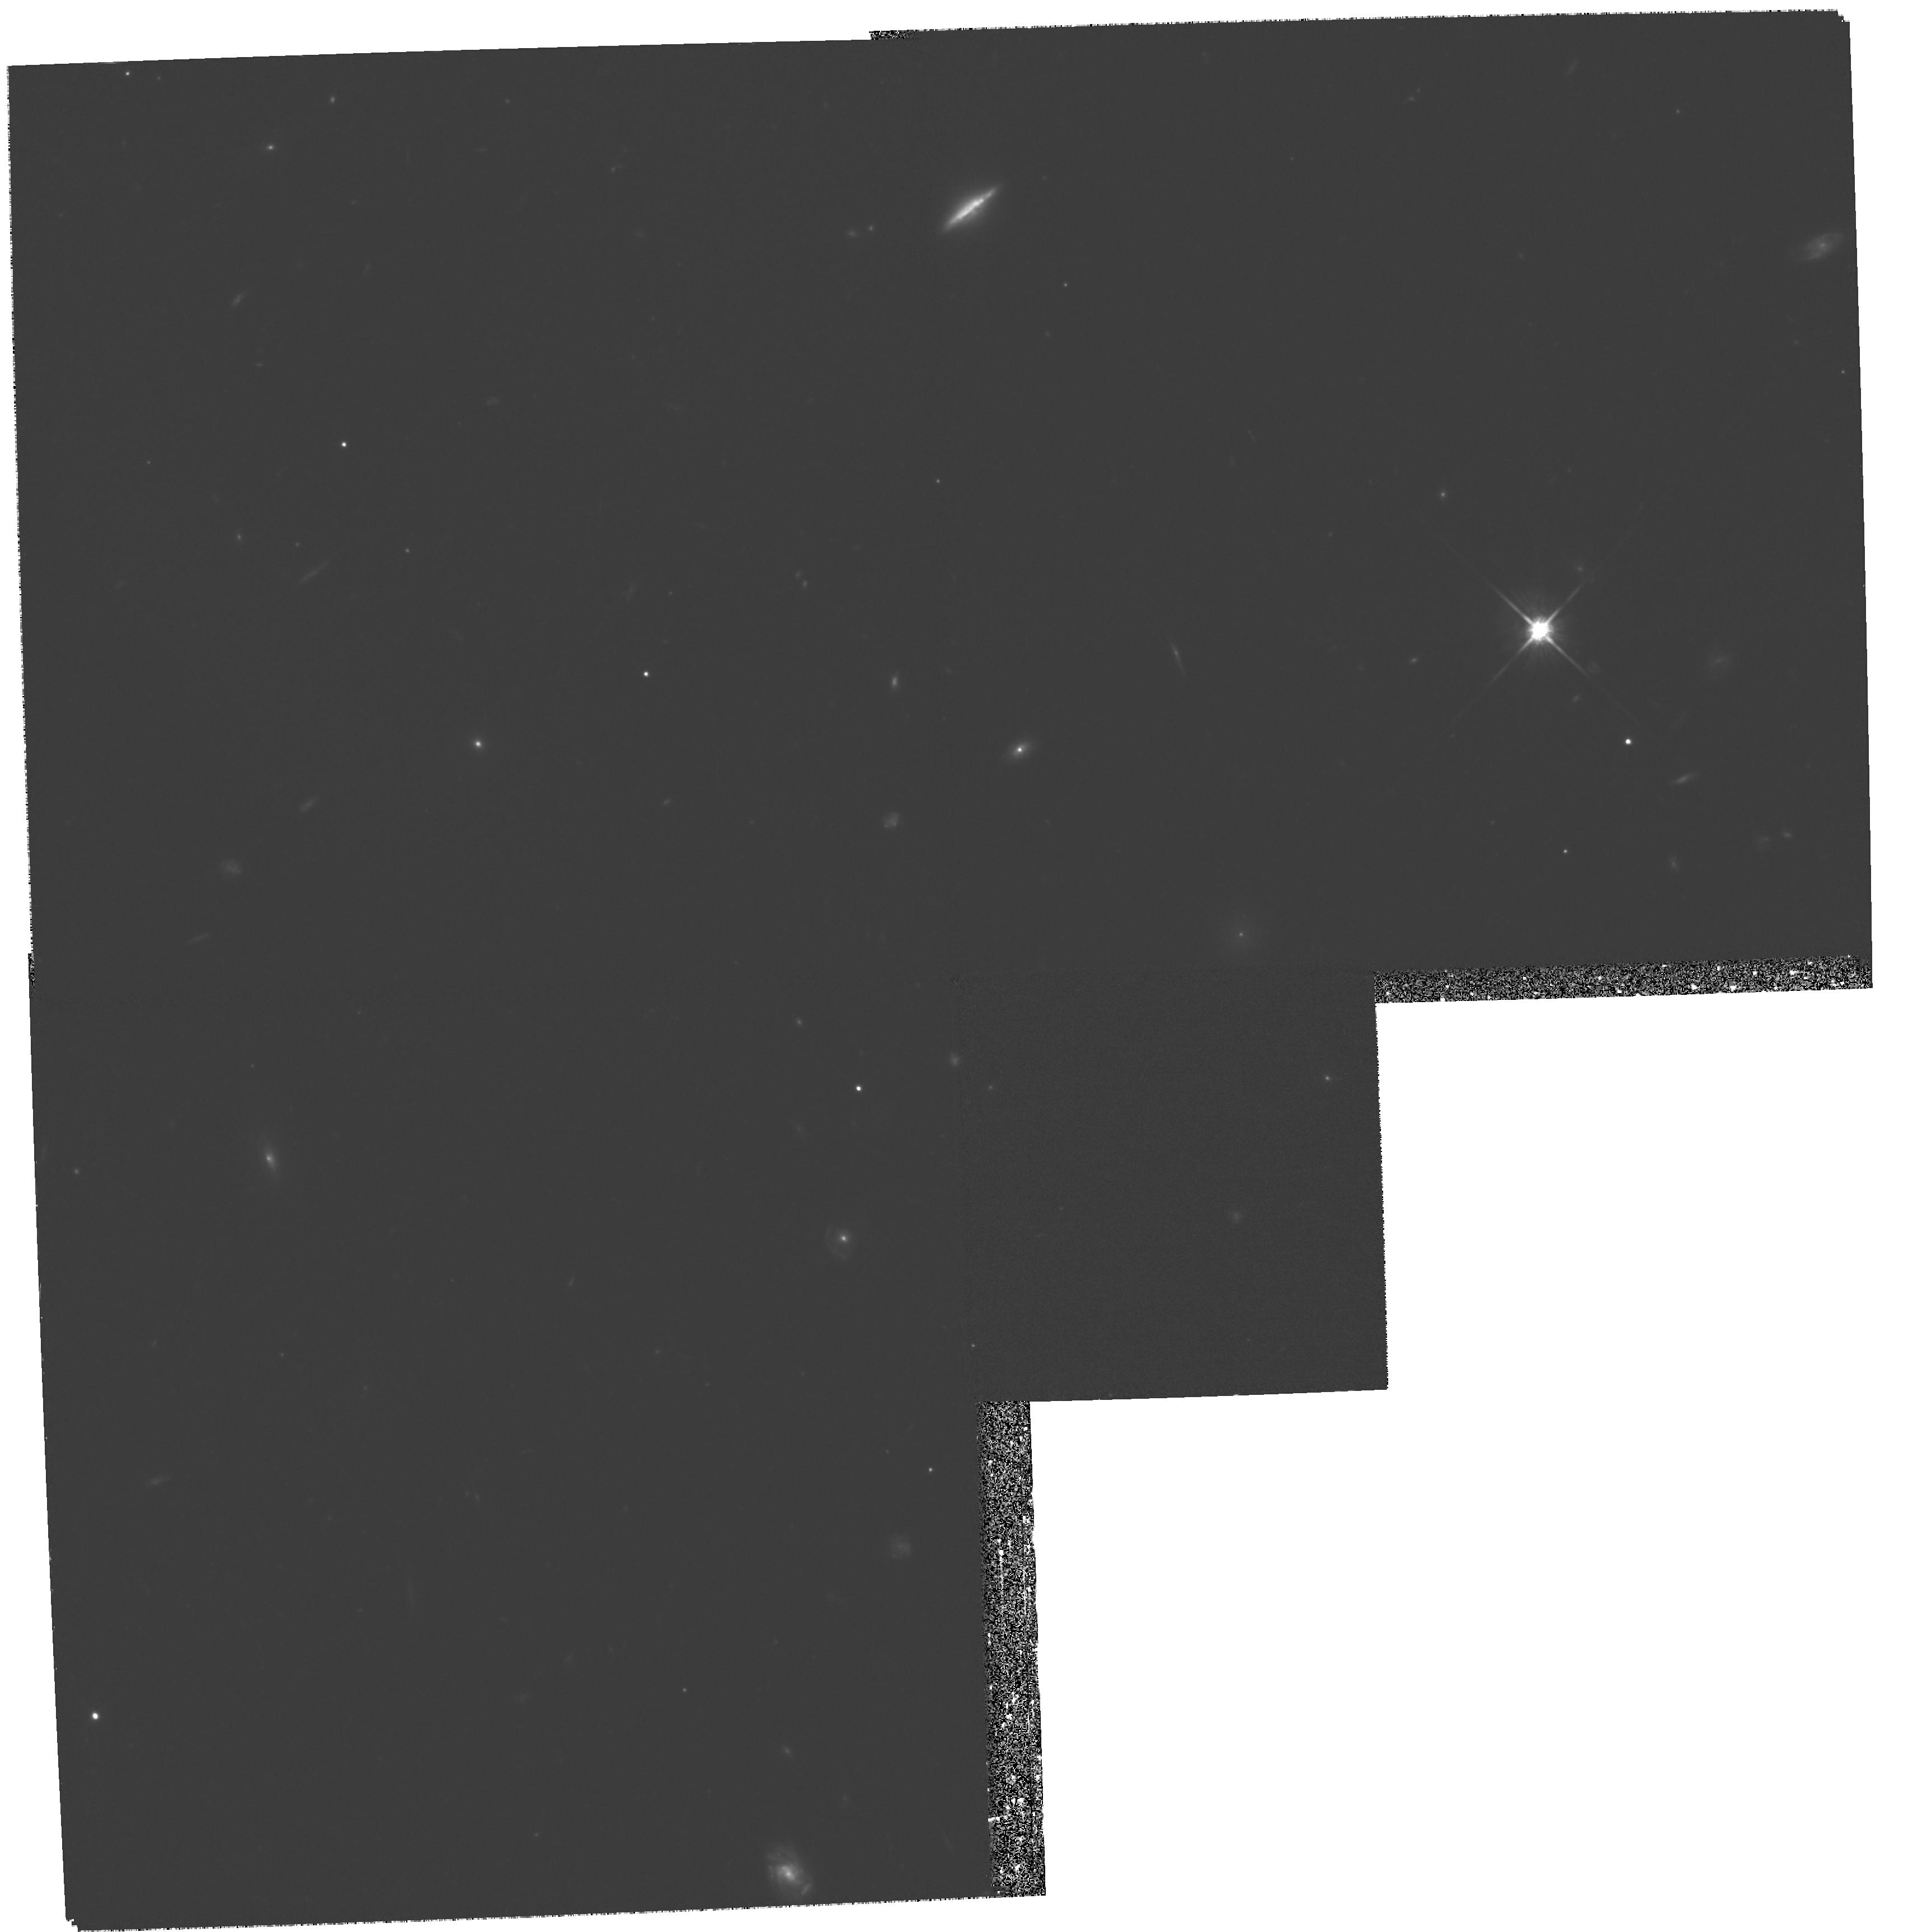
Target: COMA-DEBRIS-3
Instrument: WFPC2/PC
Filter: F814W
Exposure: 1.3 h
Observation ID: hst_8208_02_wfpc2_pc_f814w_u5cw02

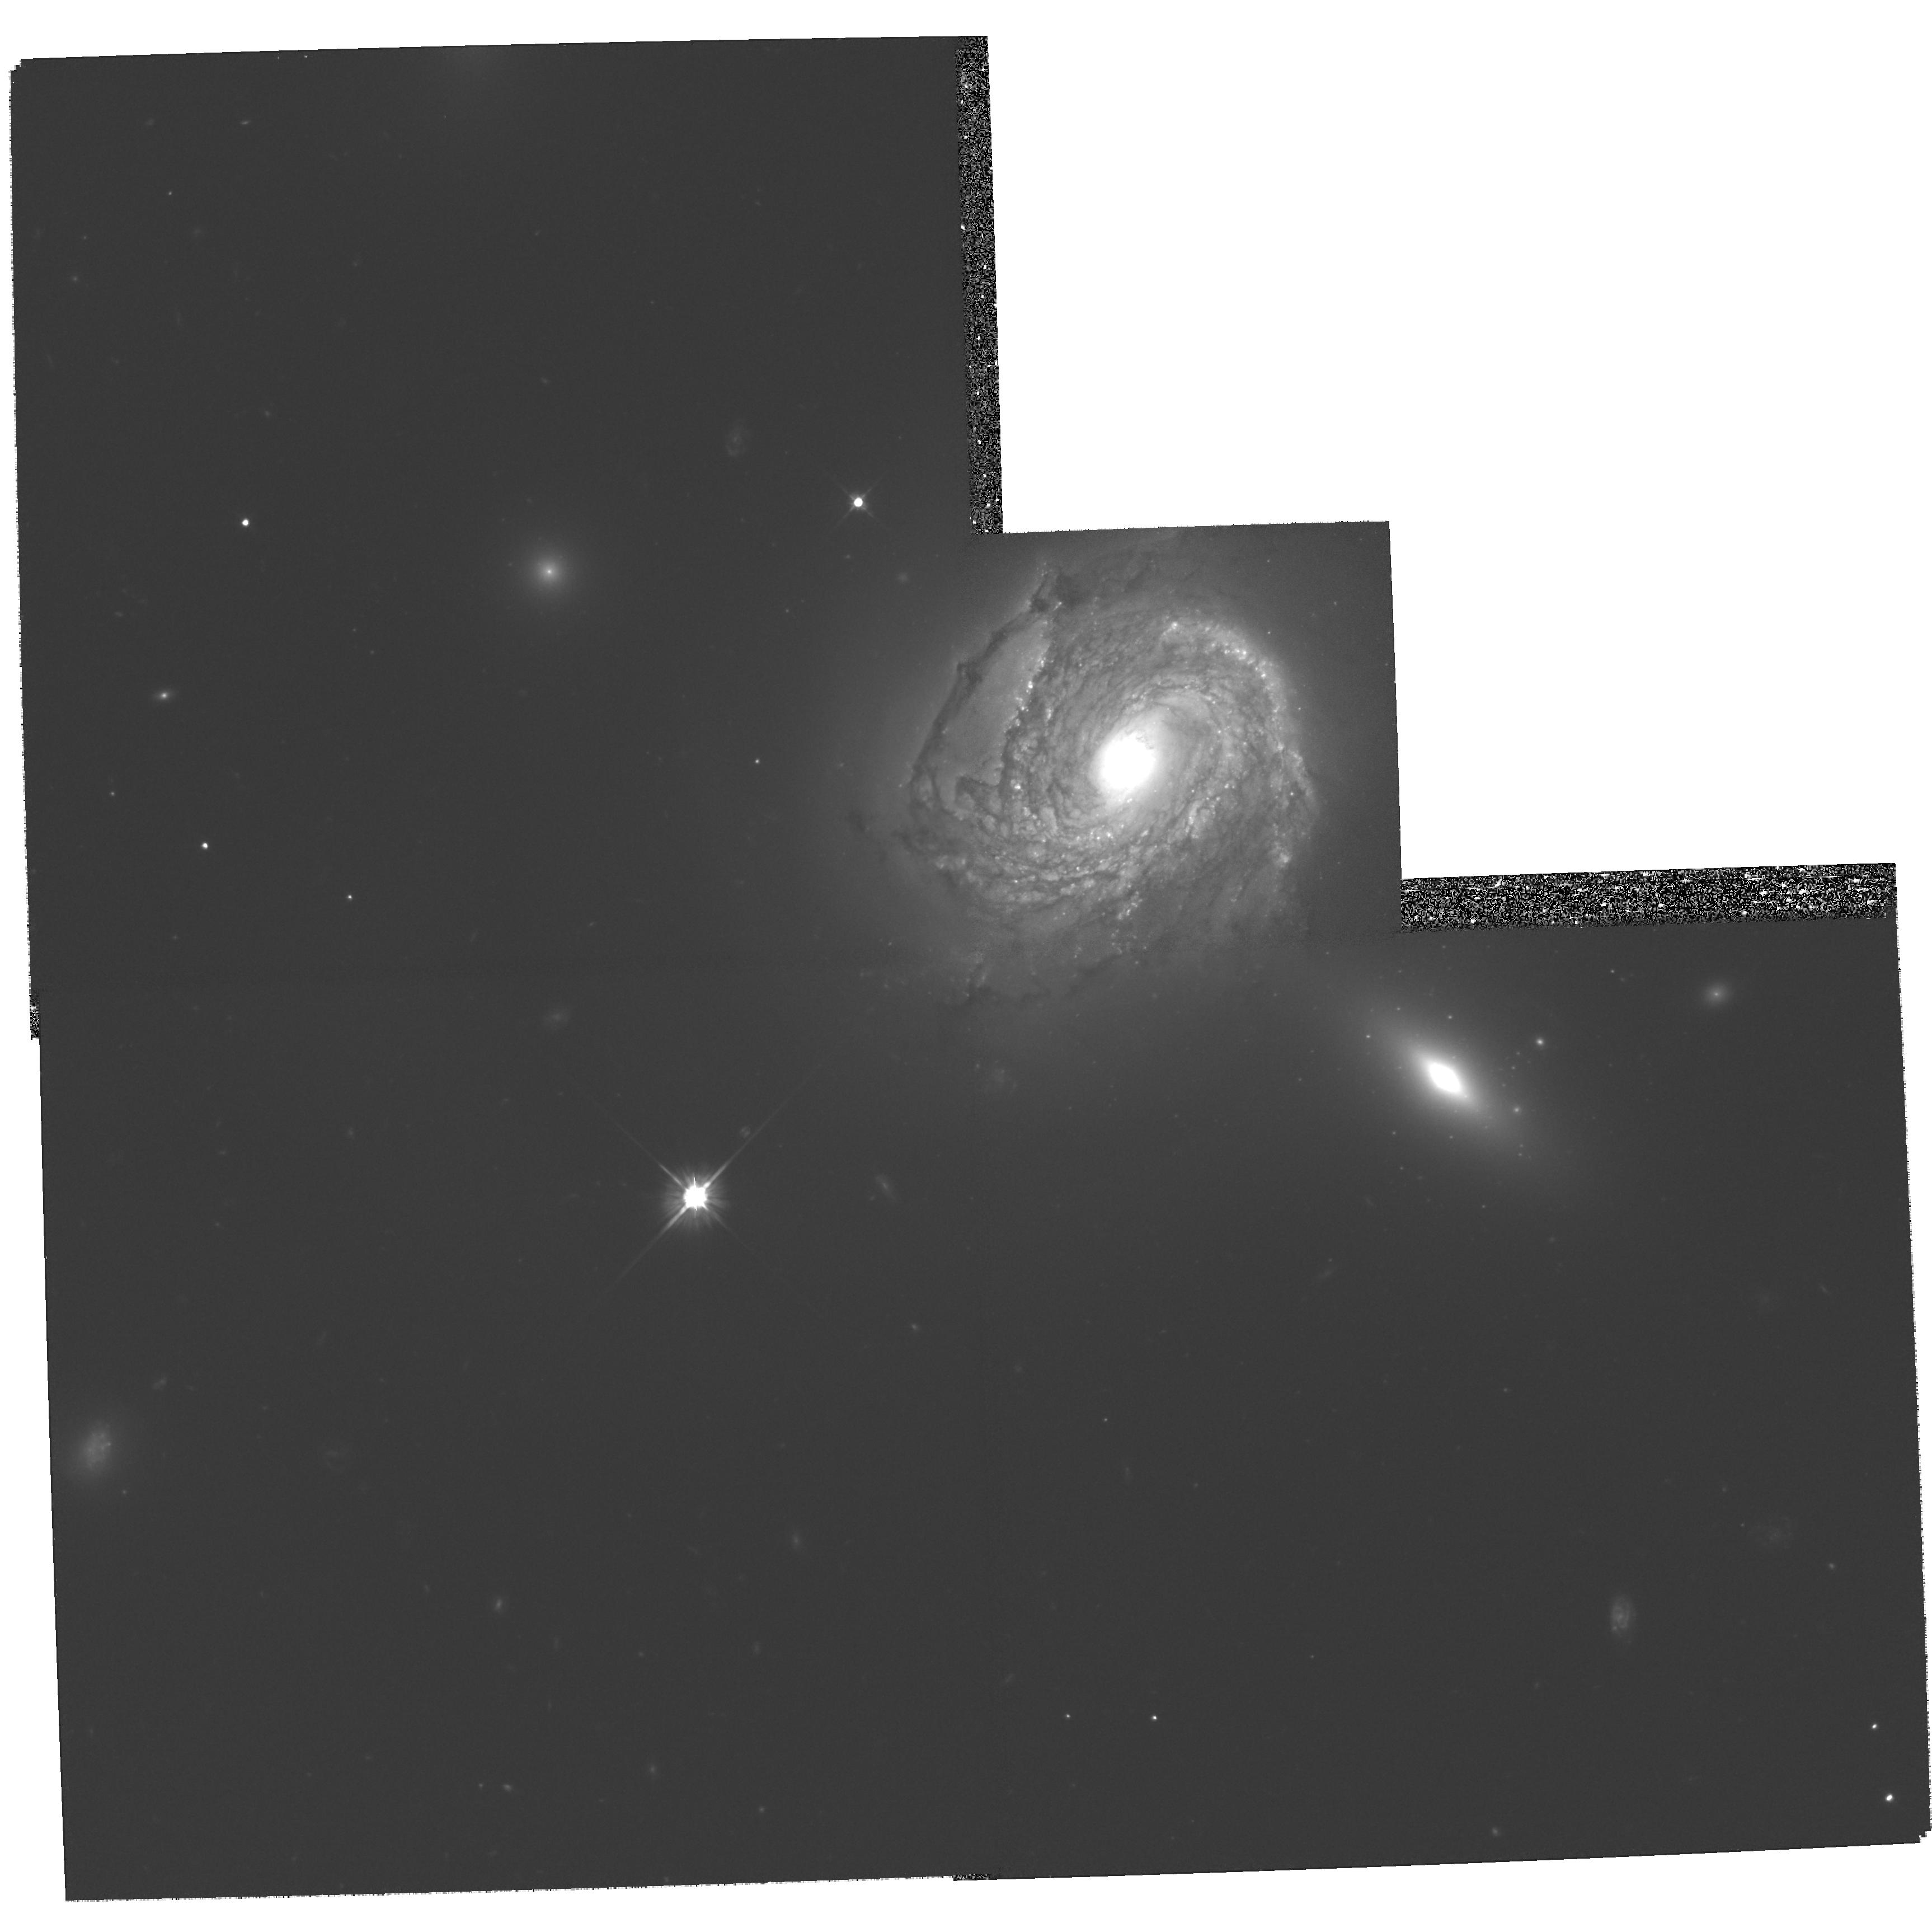
Target: NGC4911-NUC
Instrument: WFPC2/PC
Filter: F606W
Exposure: 1.3 h
Observation ID: hst_8208_01_wfpc2_pc_f606w_u5cw01

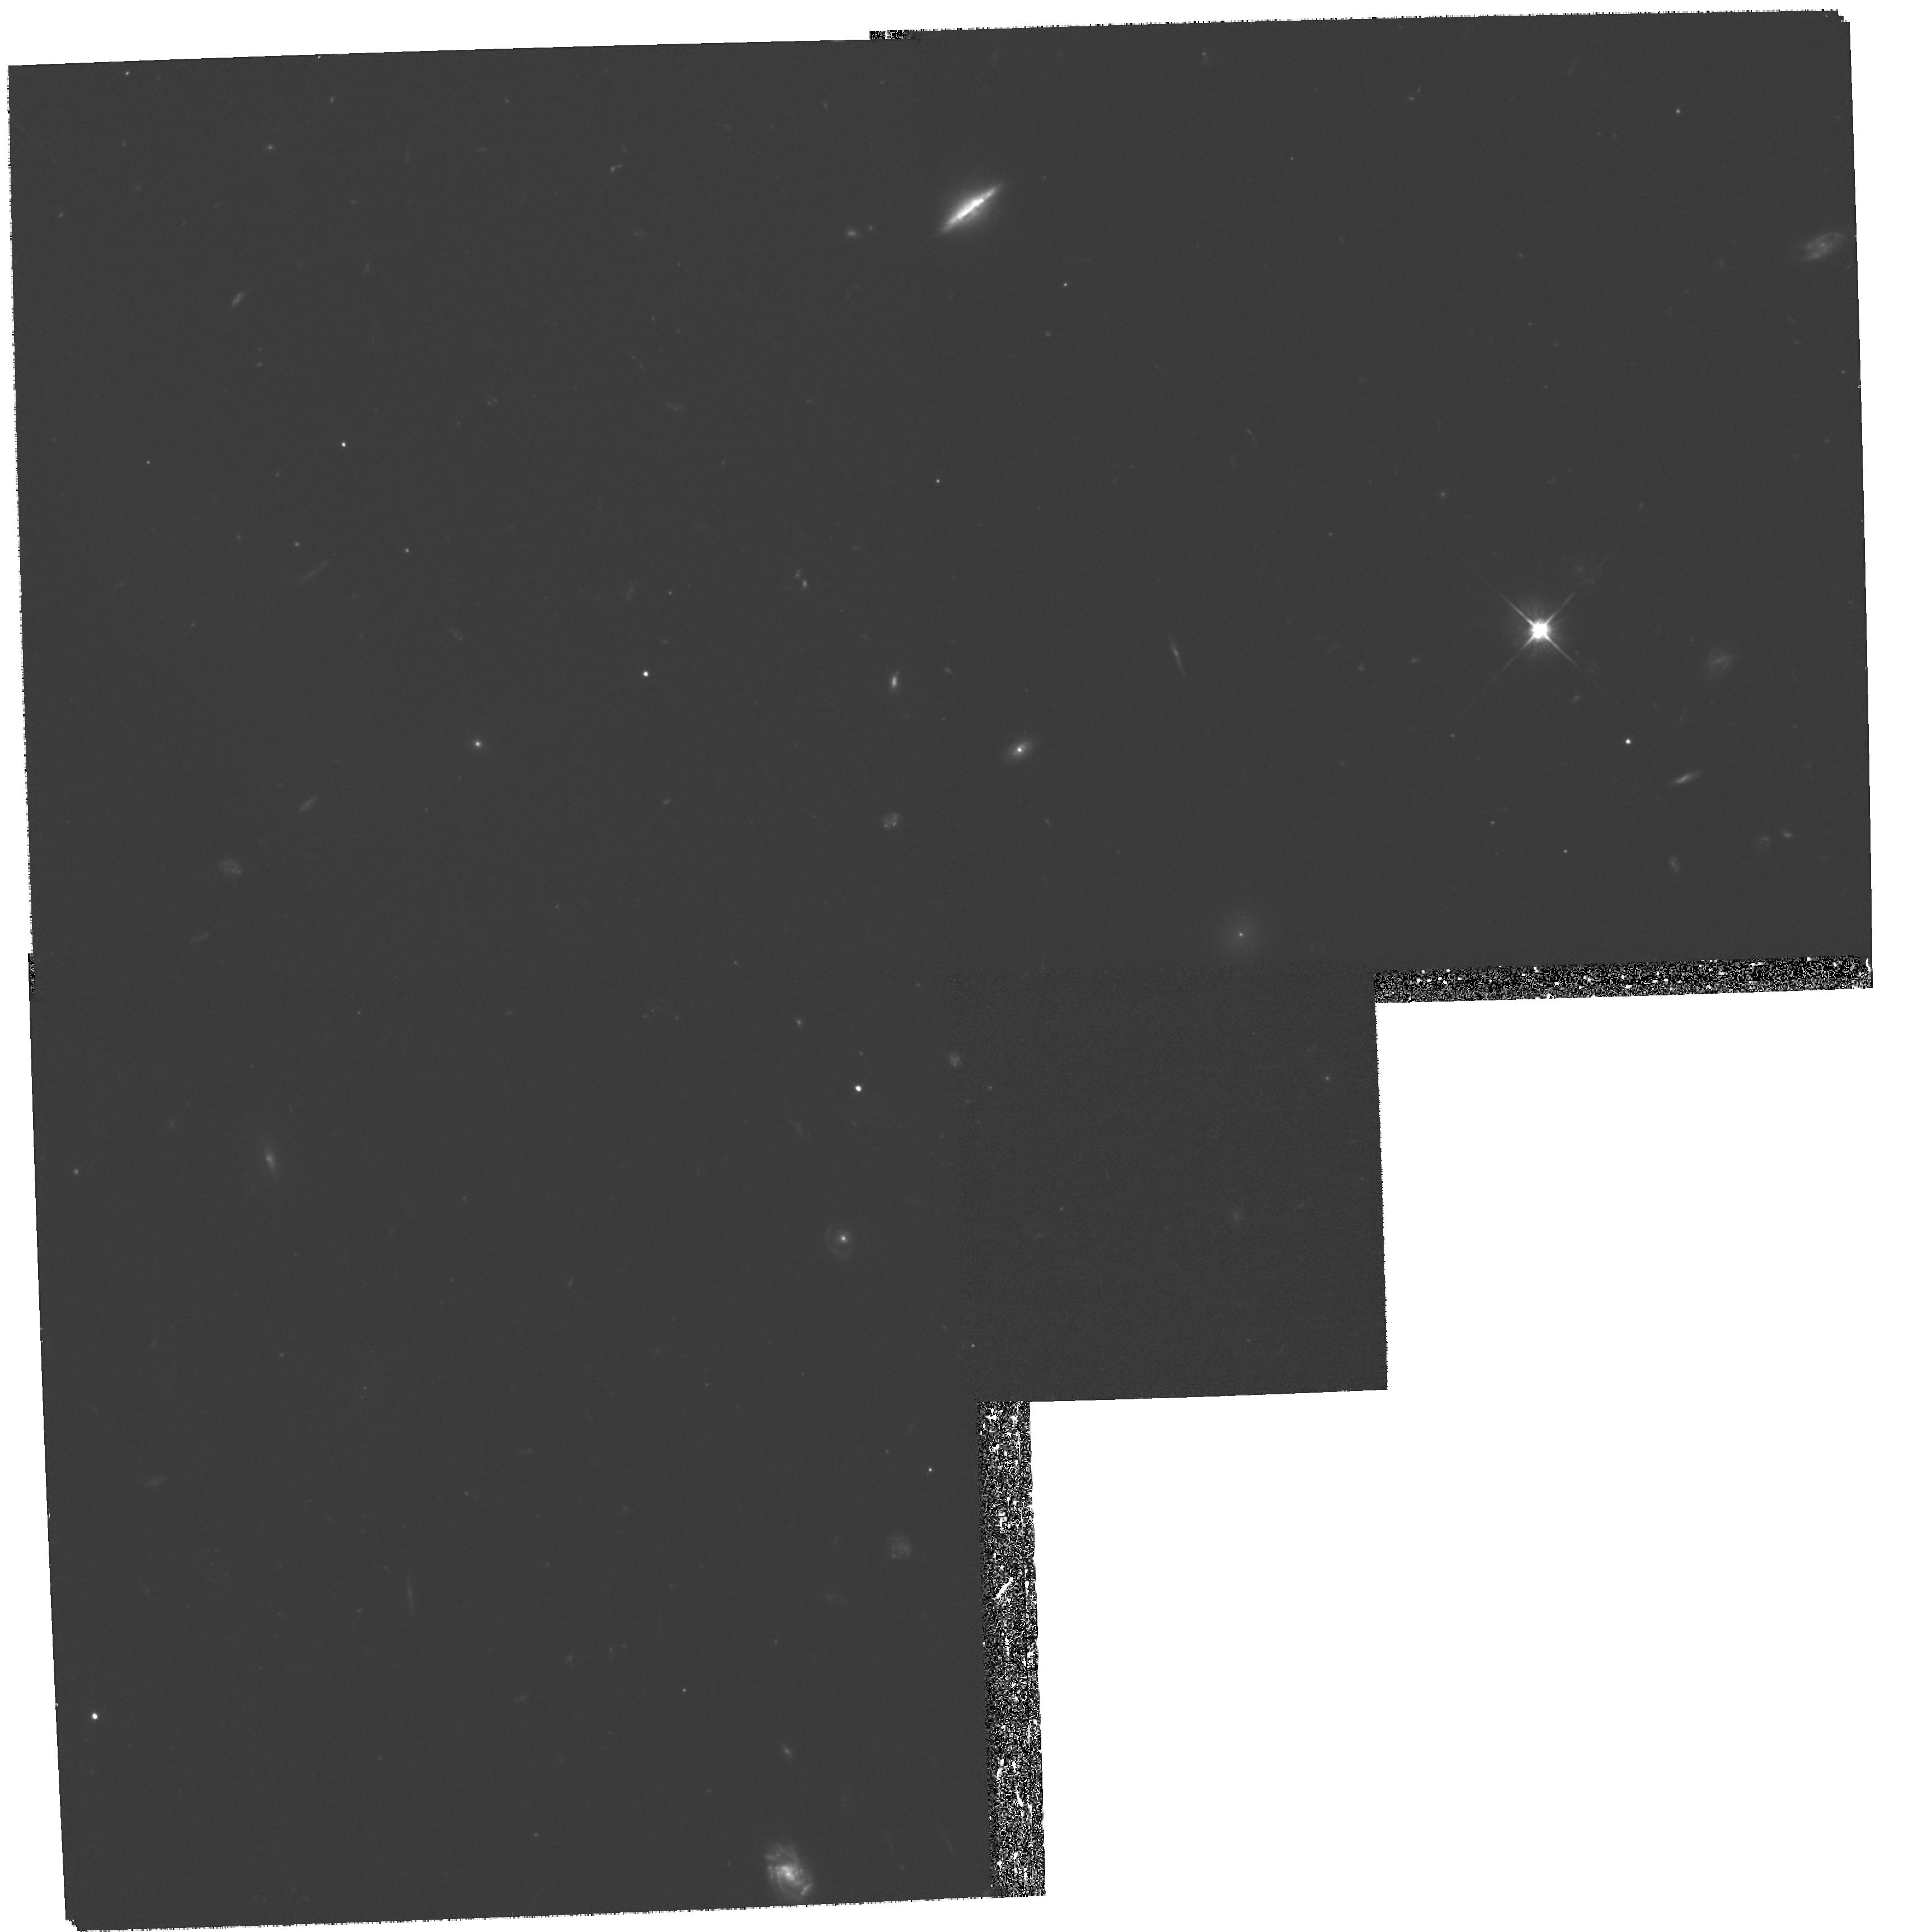
Target: COMA-DEBRIS-3
Instrument: WFPC2/PC
Filter: F606W
Exposure: 1.3 h
Observation ID: hst_8208_02_wfpc2_pc_f606w_u5cw02

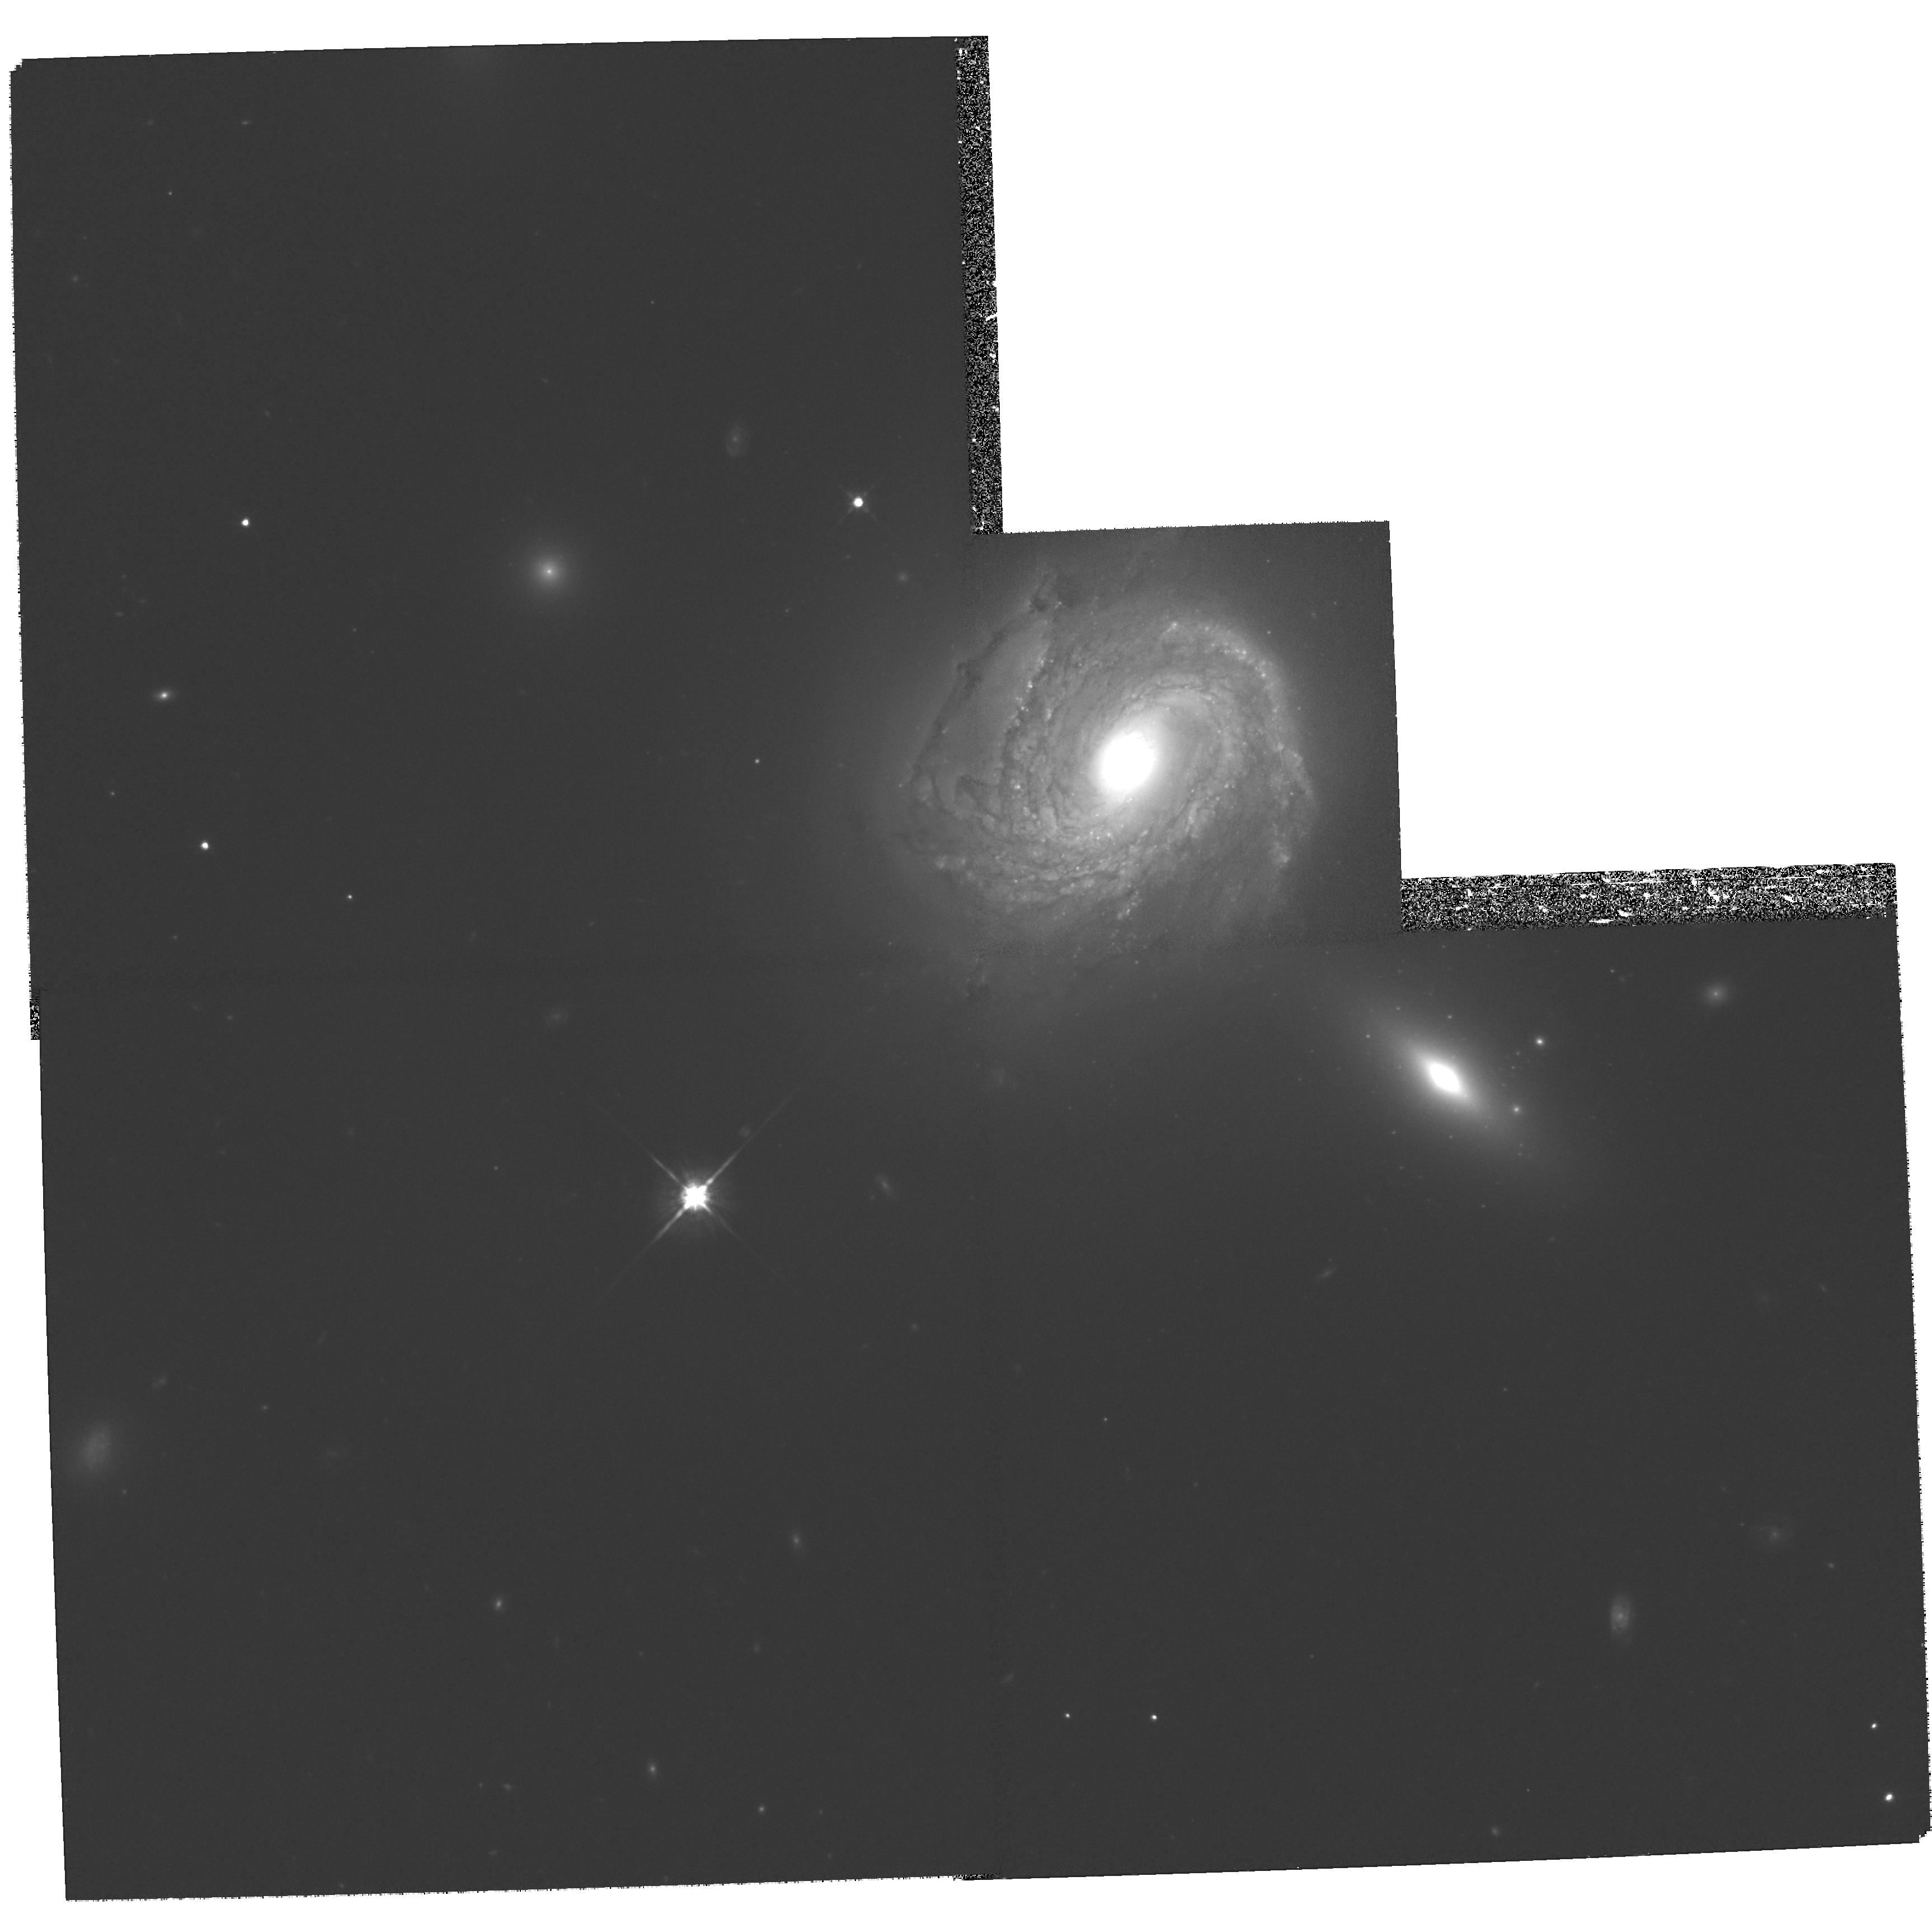
Target: NGC4911-NUC
Instrument: WFPC2/PC
Filter: F814W
Exposure: 1.3 h
Observation ID: hst_8208_01_wfpc2_pc_f814w_u5cw01

Galaxy Interactions, Tidal Debris, and the Origin of Intracluster Light in the Coma Cluster (PI: Gregg, Michael D.)

We propose to obtain deep WFPC2 and parallel STIS images of low surface brightness tidal debris that we have recently discovered in the Coma cluster; the material is being stripped from its parent galaxy and added to the general cluster background. These images will enable direct study of the brightest blue and red supergiants, globular clusters, and star forming regions which may be present, or will place strong limits on the numbers of such objects and any recent star formation. We also propose similar observations of the parent spiral, NGC4911, in the core of Coma; it is losing its ISM to the hot cluster gas and as well as the low surface brightness tidal debris. By imaging this galaxy, we will get a high resolution look at the interaction between the galaxy and interstellar medium, as well as any ram-pressure induced star formation. The tidal features in Coma appear to be adding material to the background light and cD galaxy envelopes at a significant rate; determining the nature of the added stellar population and the interactions which produce it are critical to understanding the formation and evolution of cD galaxies and clusters.